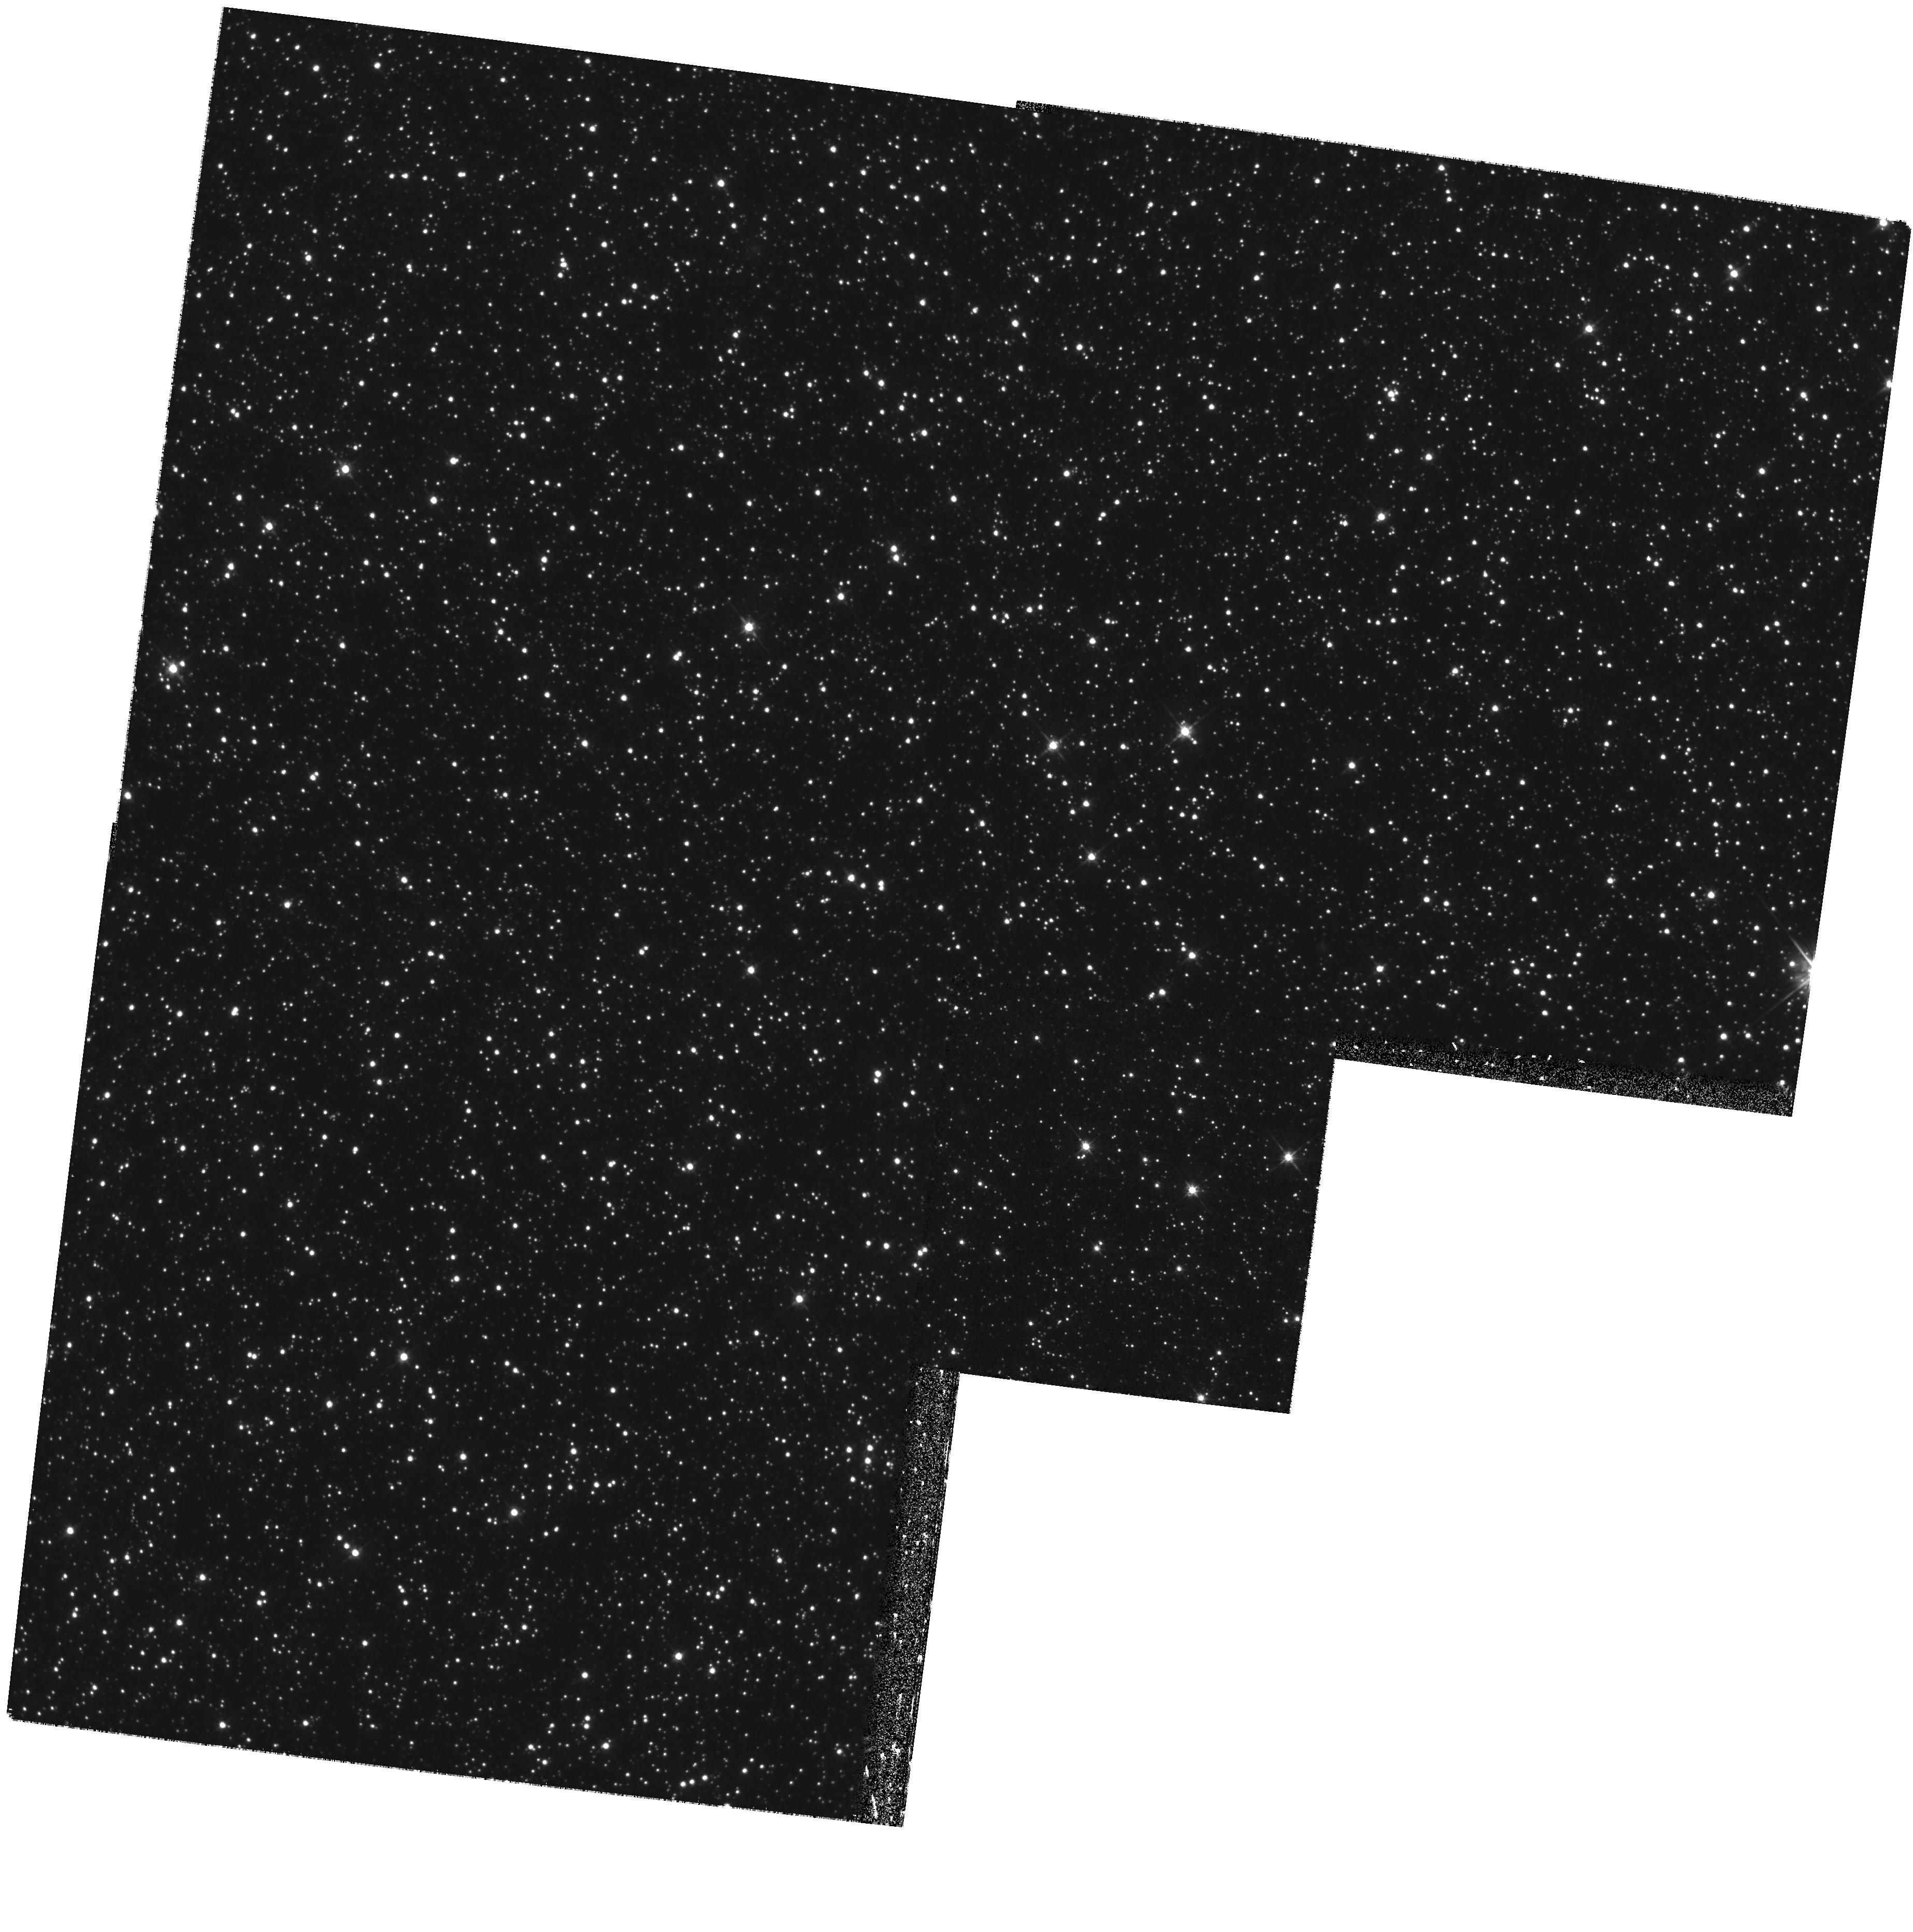
Target: STAR-0506-6944
Instrument: WFPC2/PC
Filter: F555W
Exposure: 26 min
Observation ID: hst_8676_02_wfpc2_pc_f555w_u65002

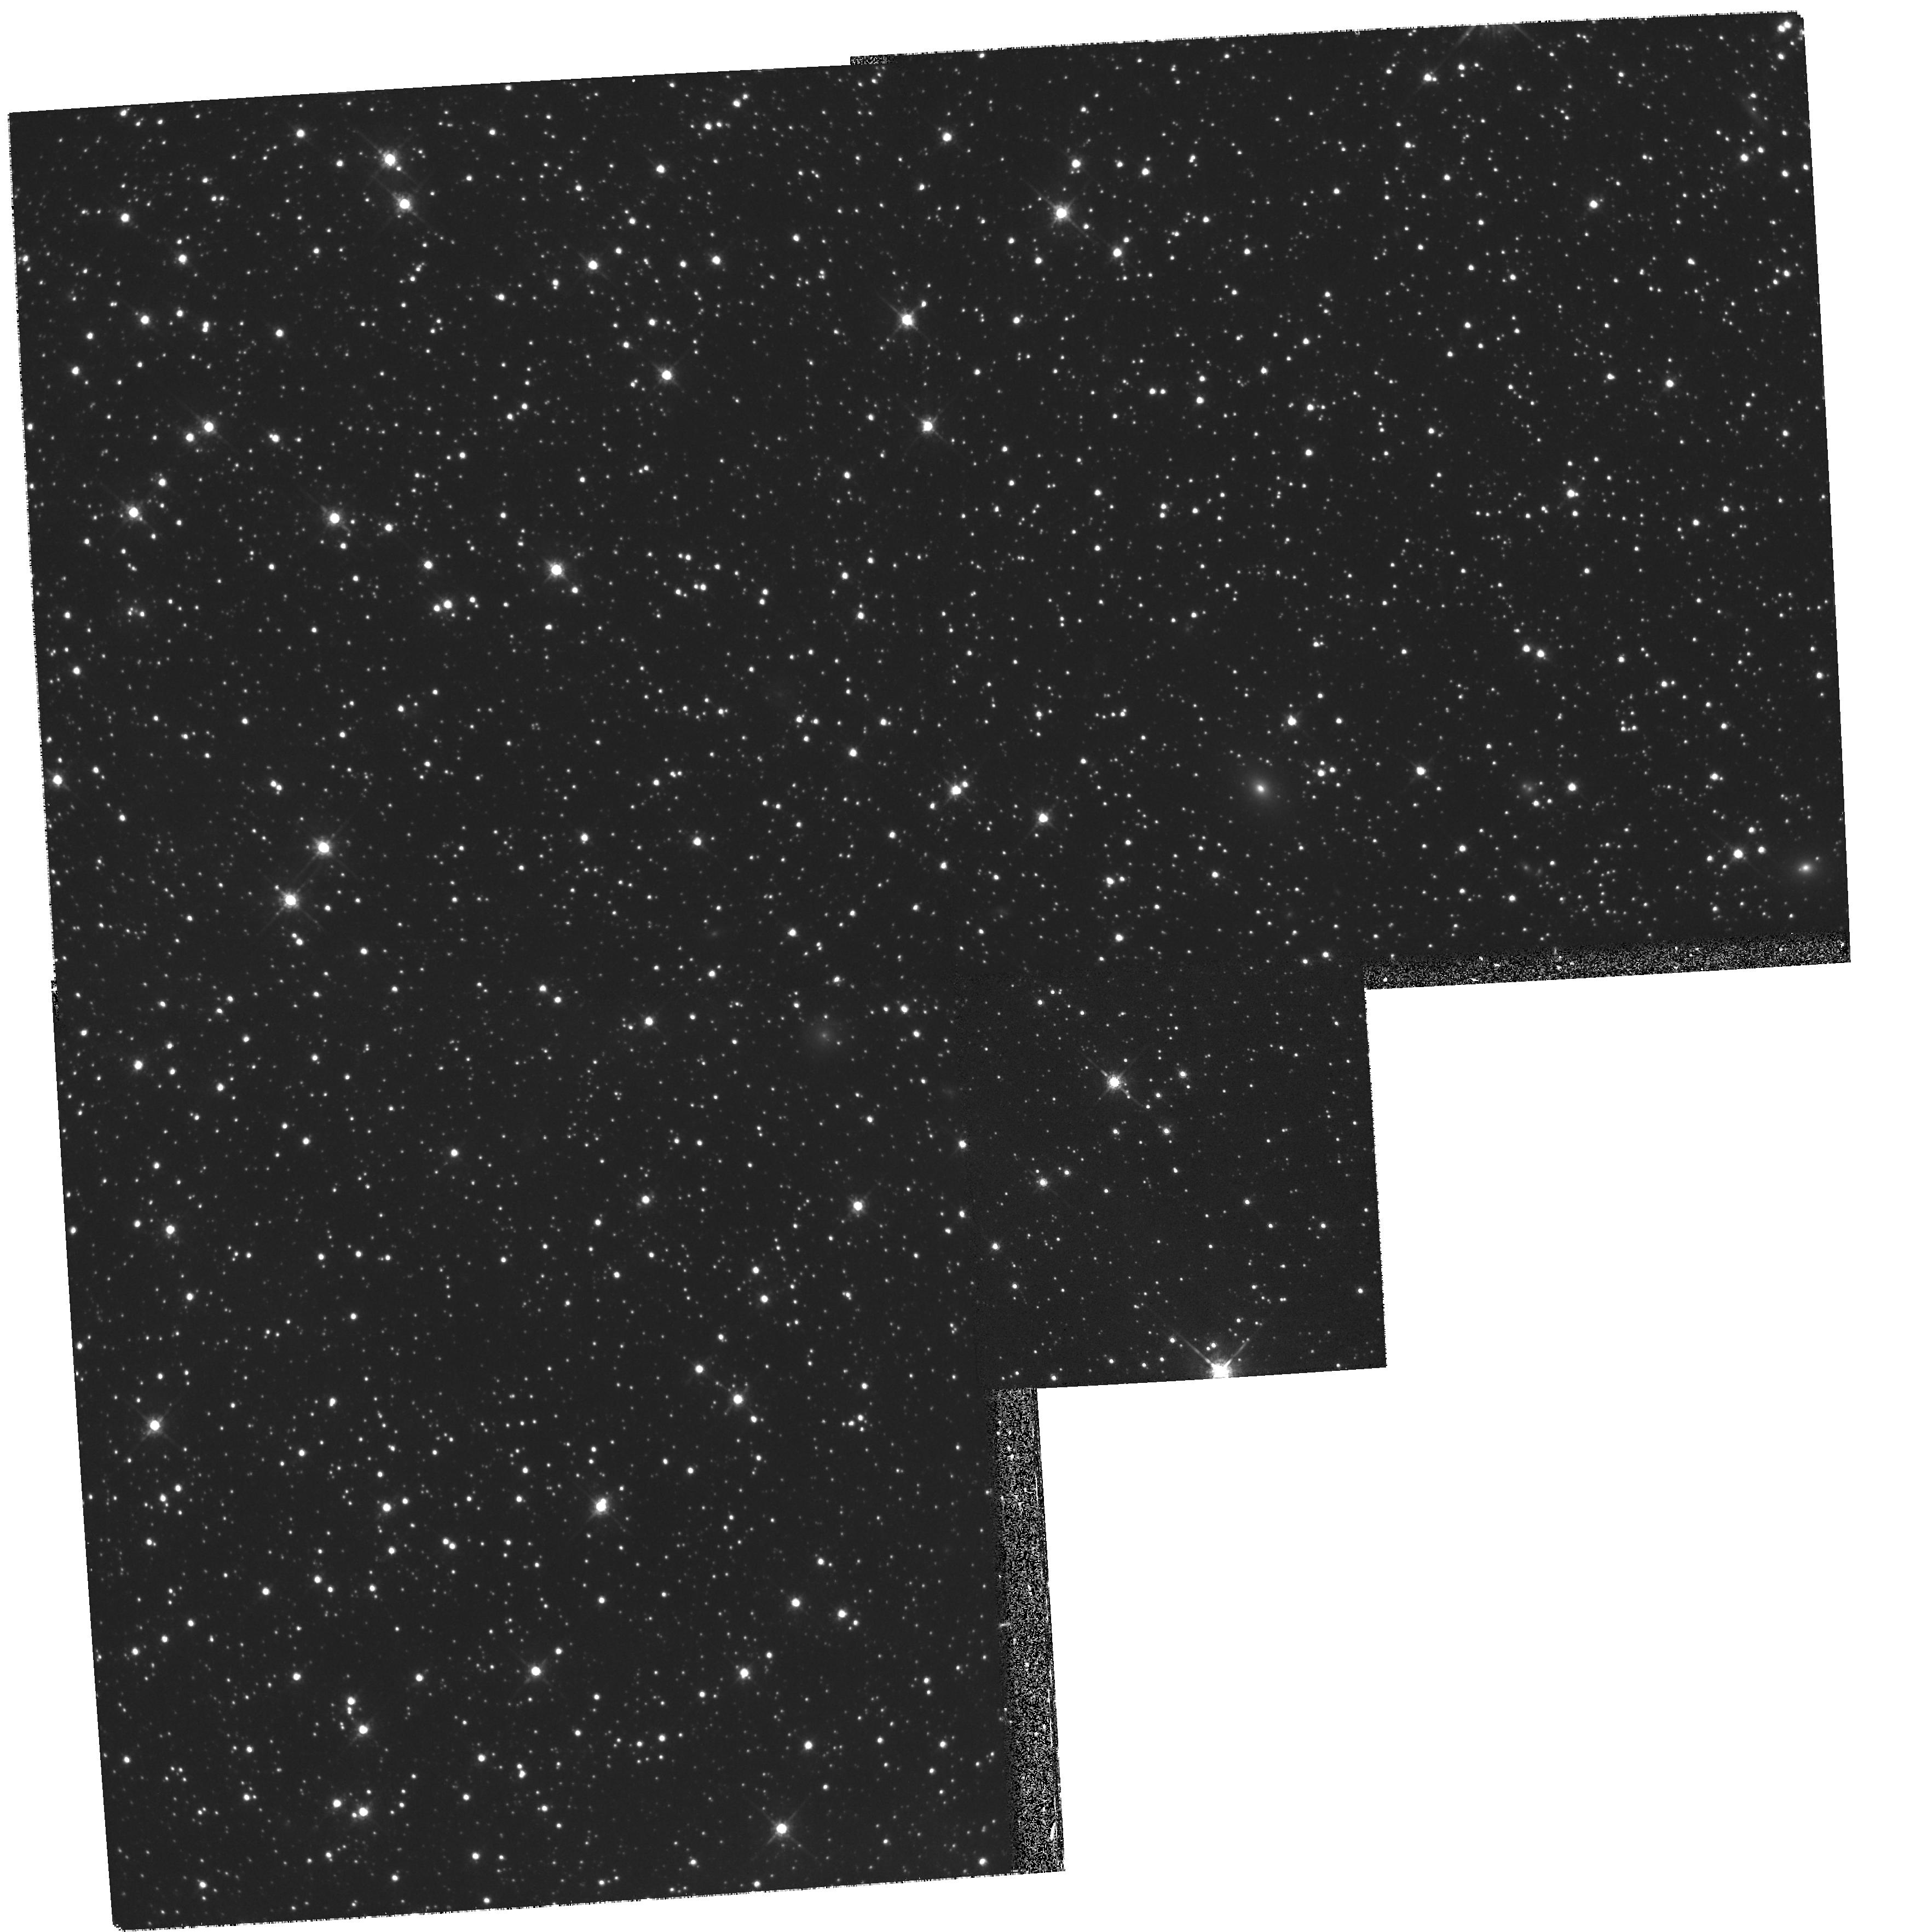
Target: STAR-0457-6928
Instrument: WFPC2/PC
Filter: F675W
Exposure: 26 min
Observation ID: hst_8676_04_wfpc2_pc_f675w_u65004

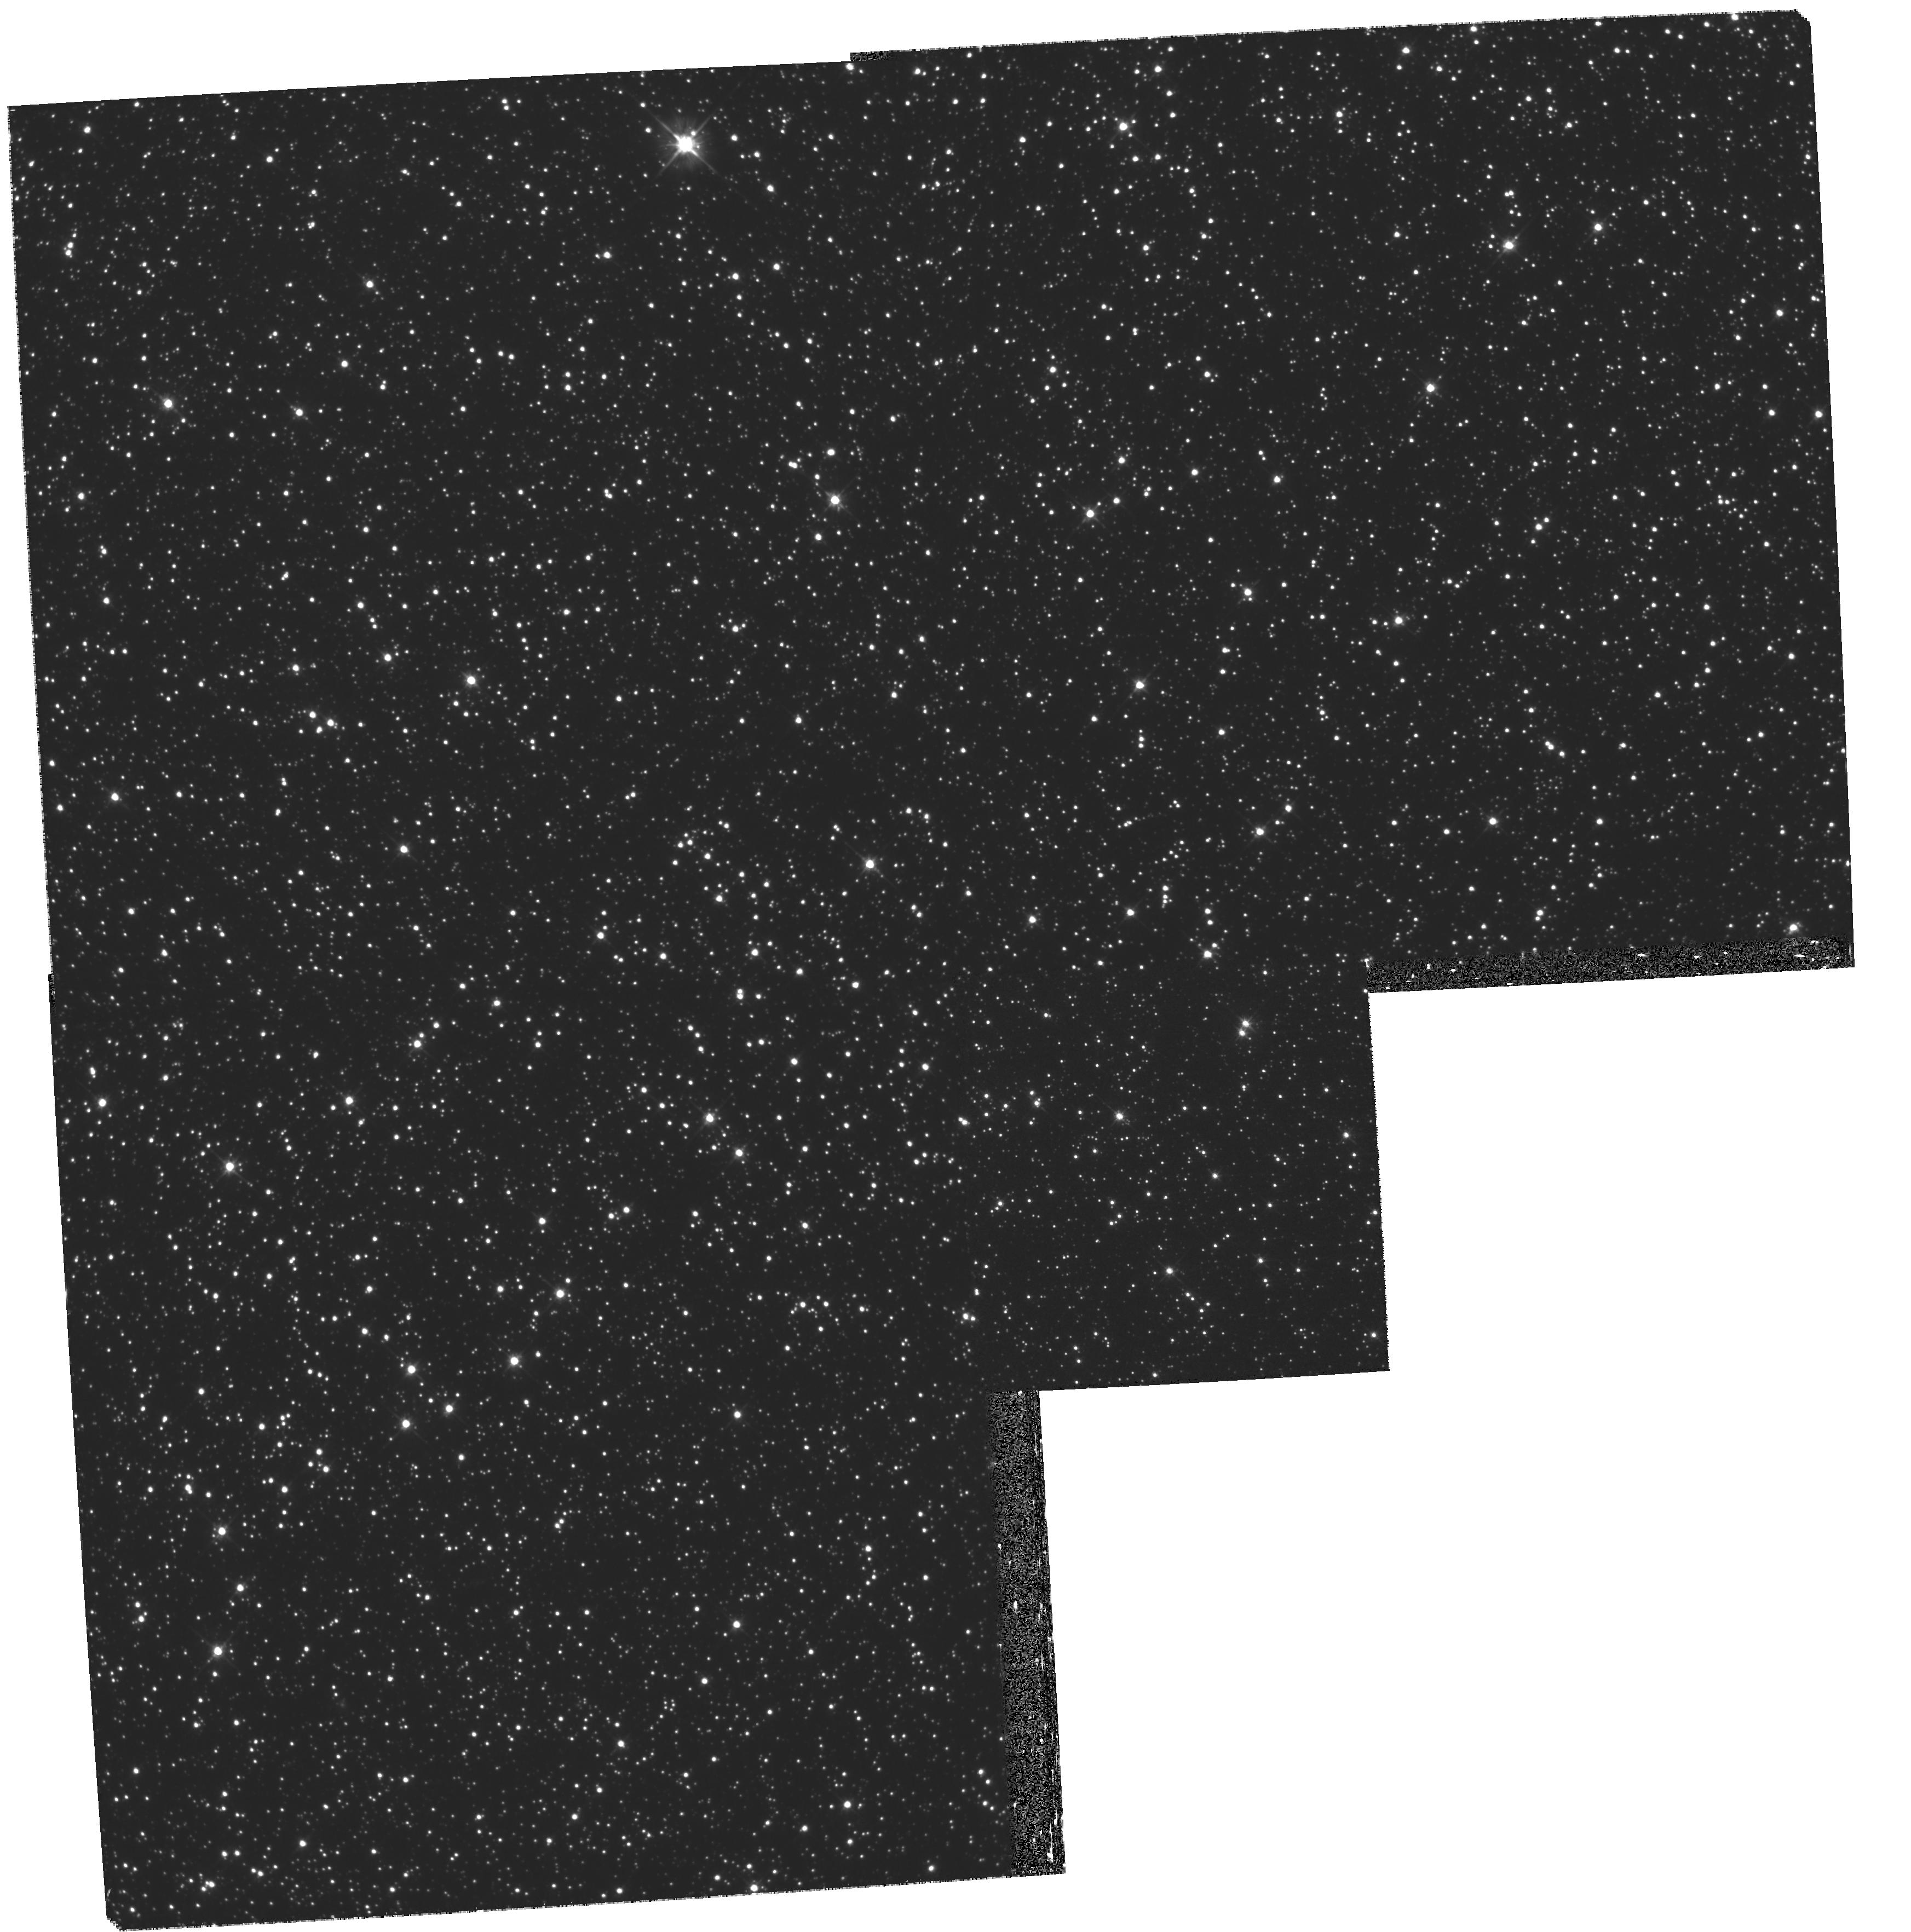
Target: STAR-0506-6920
Instrument: WFPC2/PC
Filter: F555W
Exposure: 43 min
Observation ID: hst_8676_08_wfpc2_pc_f555w_u65008

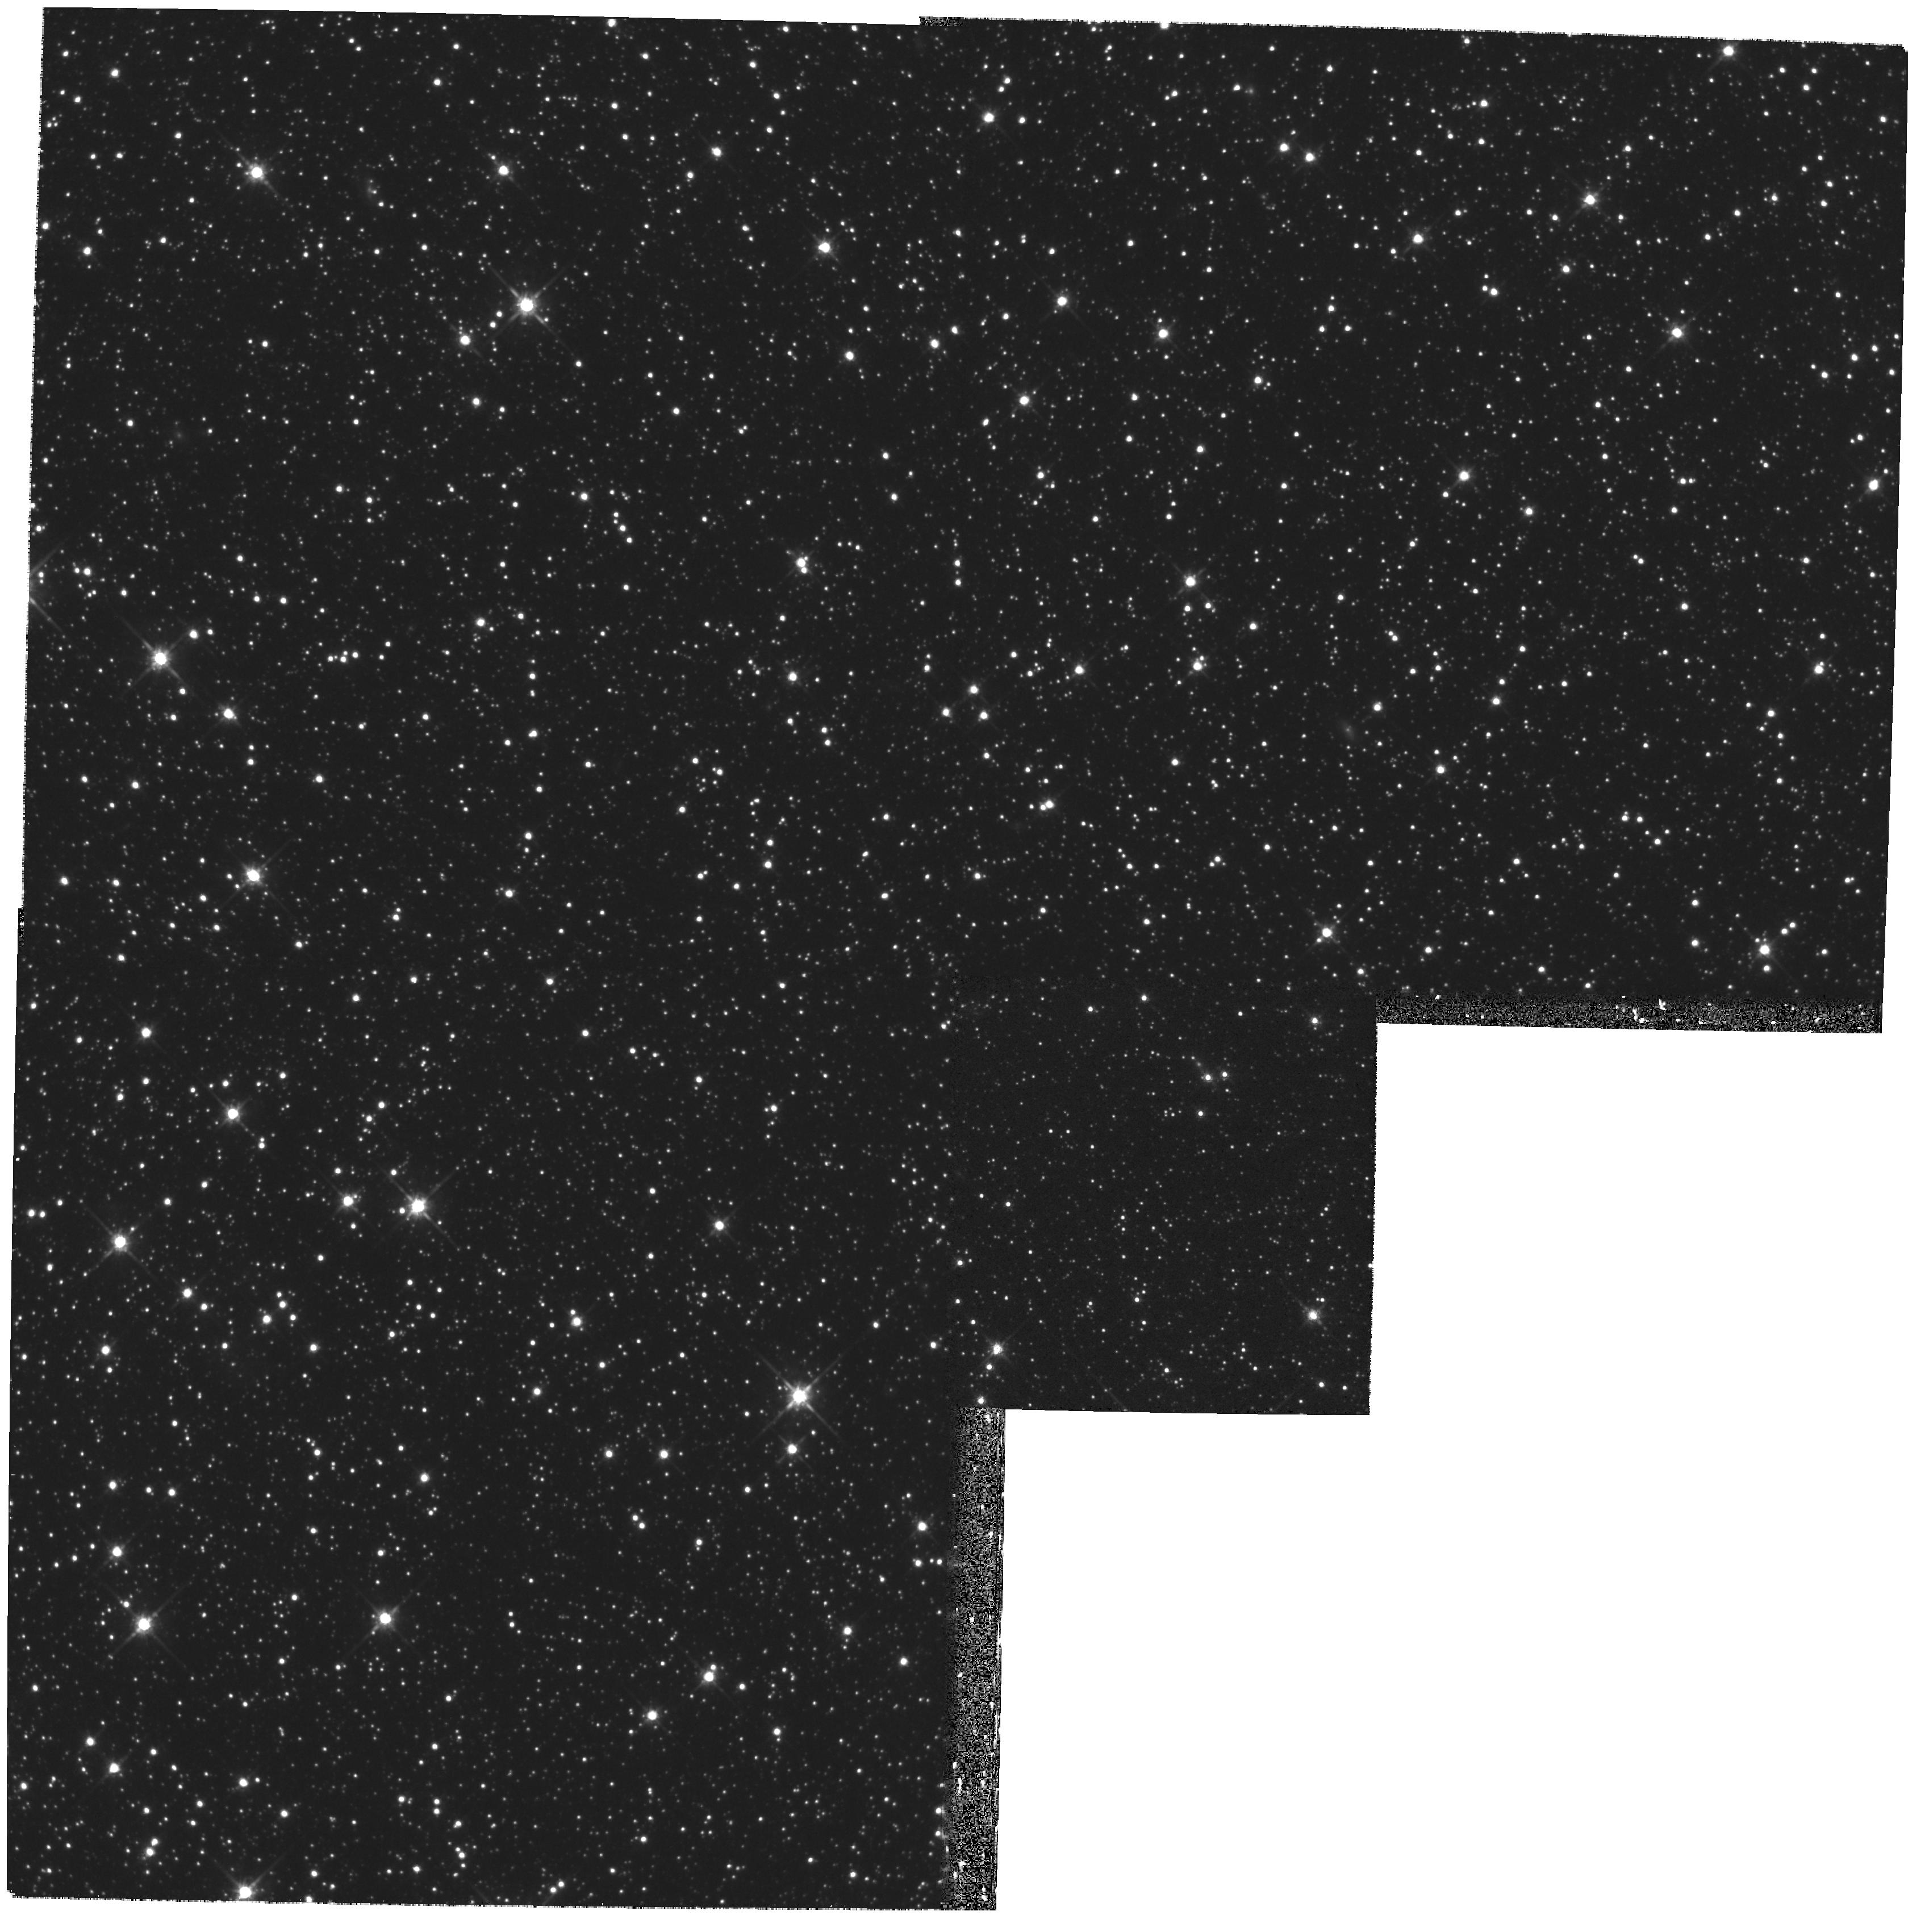
Target: STAR-0524-6849
Instrument: WFPC2/PC
Filter: F814W
Exposure: 26 min
Observation ID: hst_8676_06_wfpc2_pc_f814w_u65006

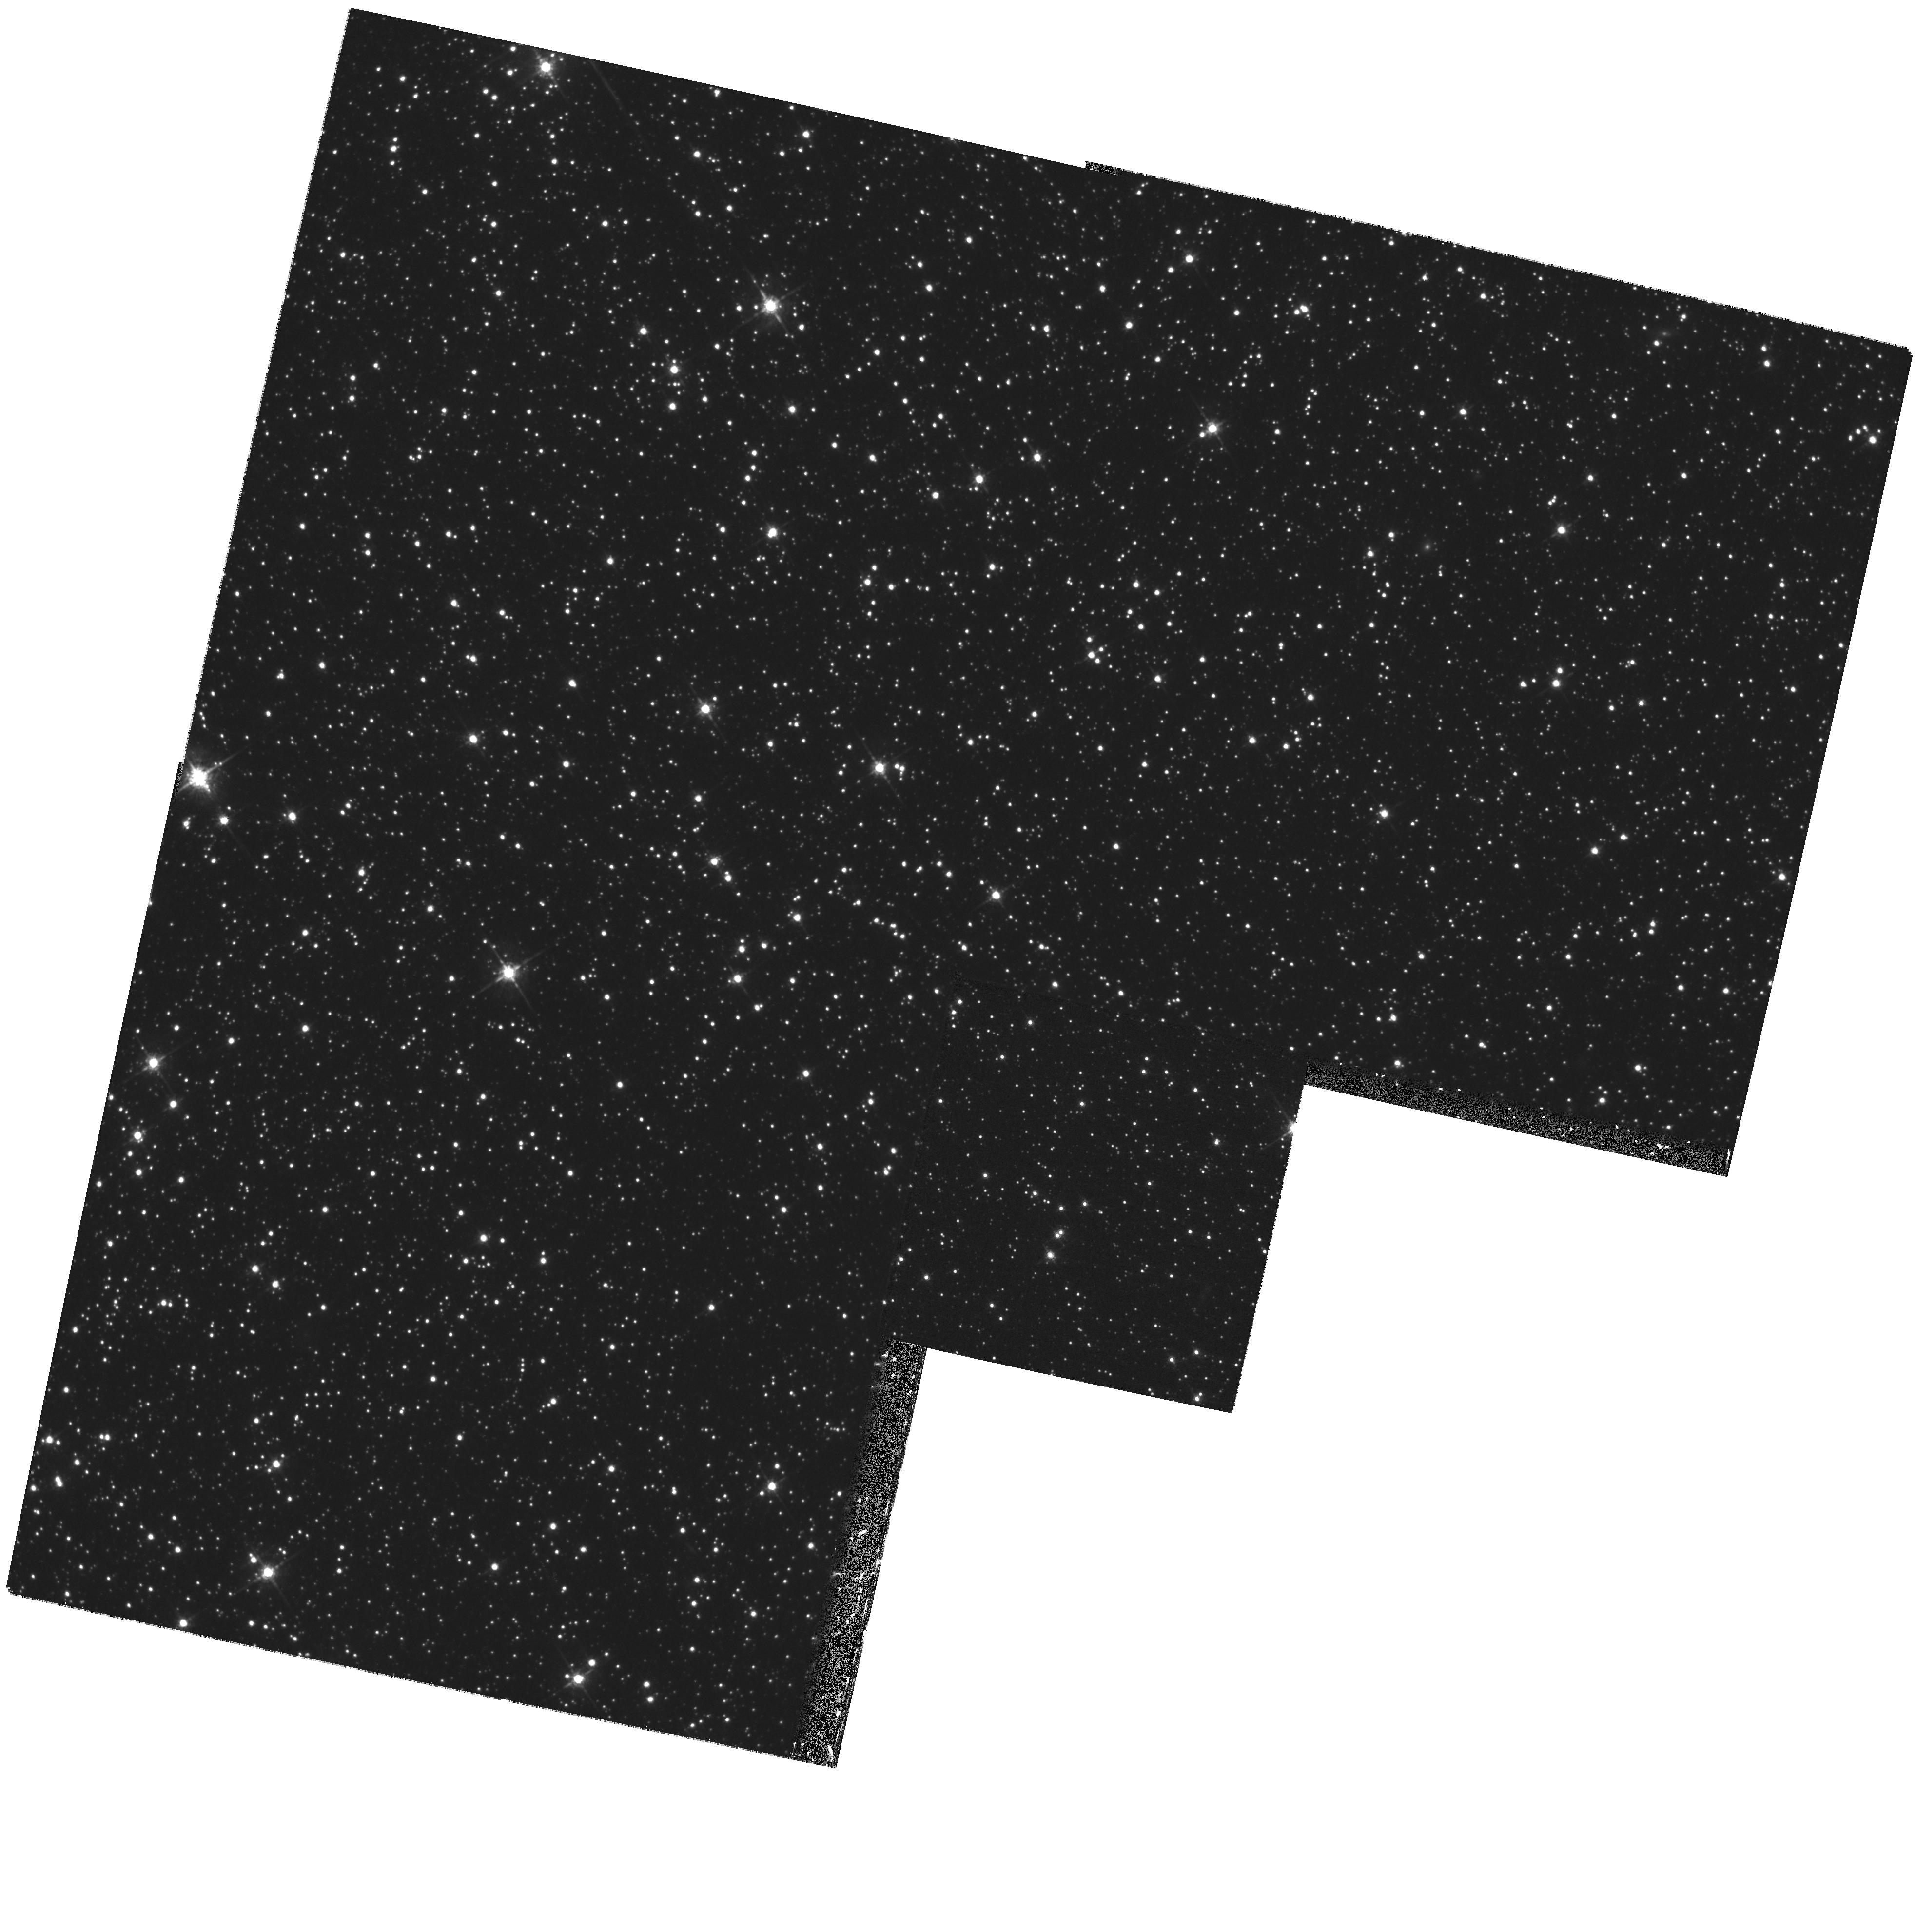
Target: STAR-0545-7109
Instrument: WFPC2/PC
Filter: F675W
Exposure: 26 min
Observation ID: hst_8676_03_wfpc2_pc_f675w_u65003

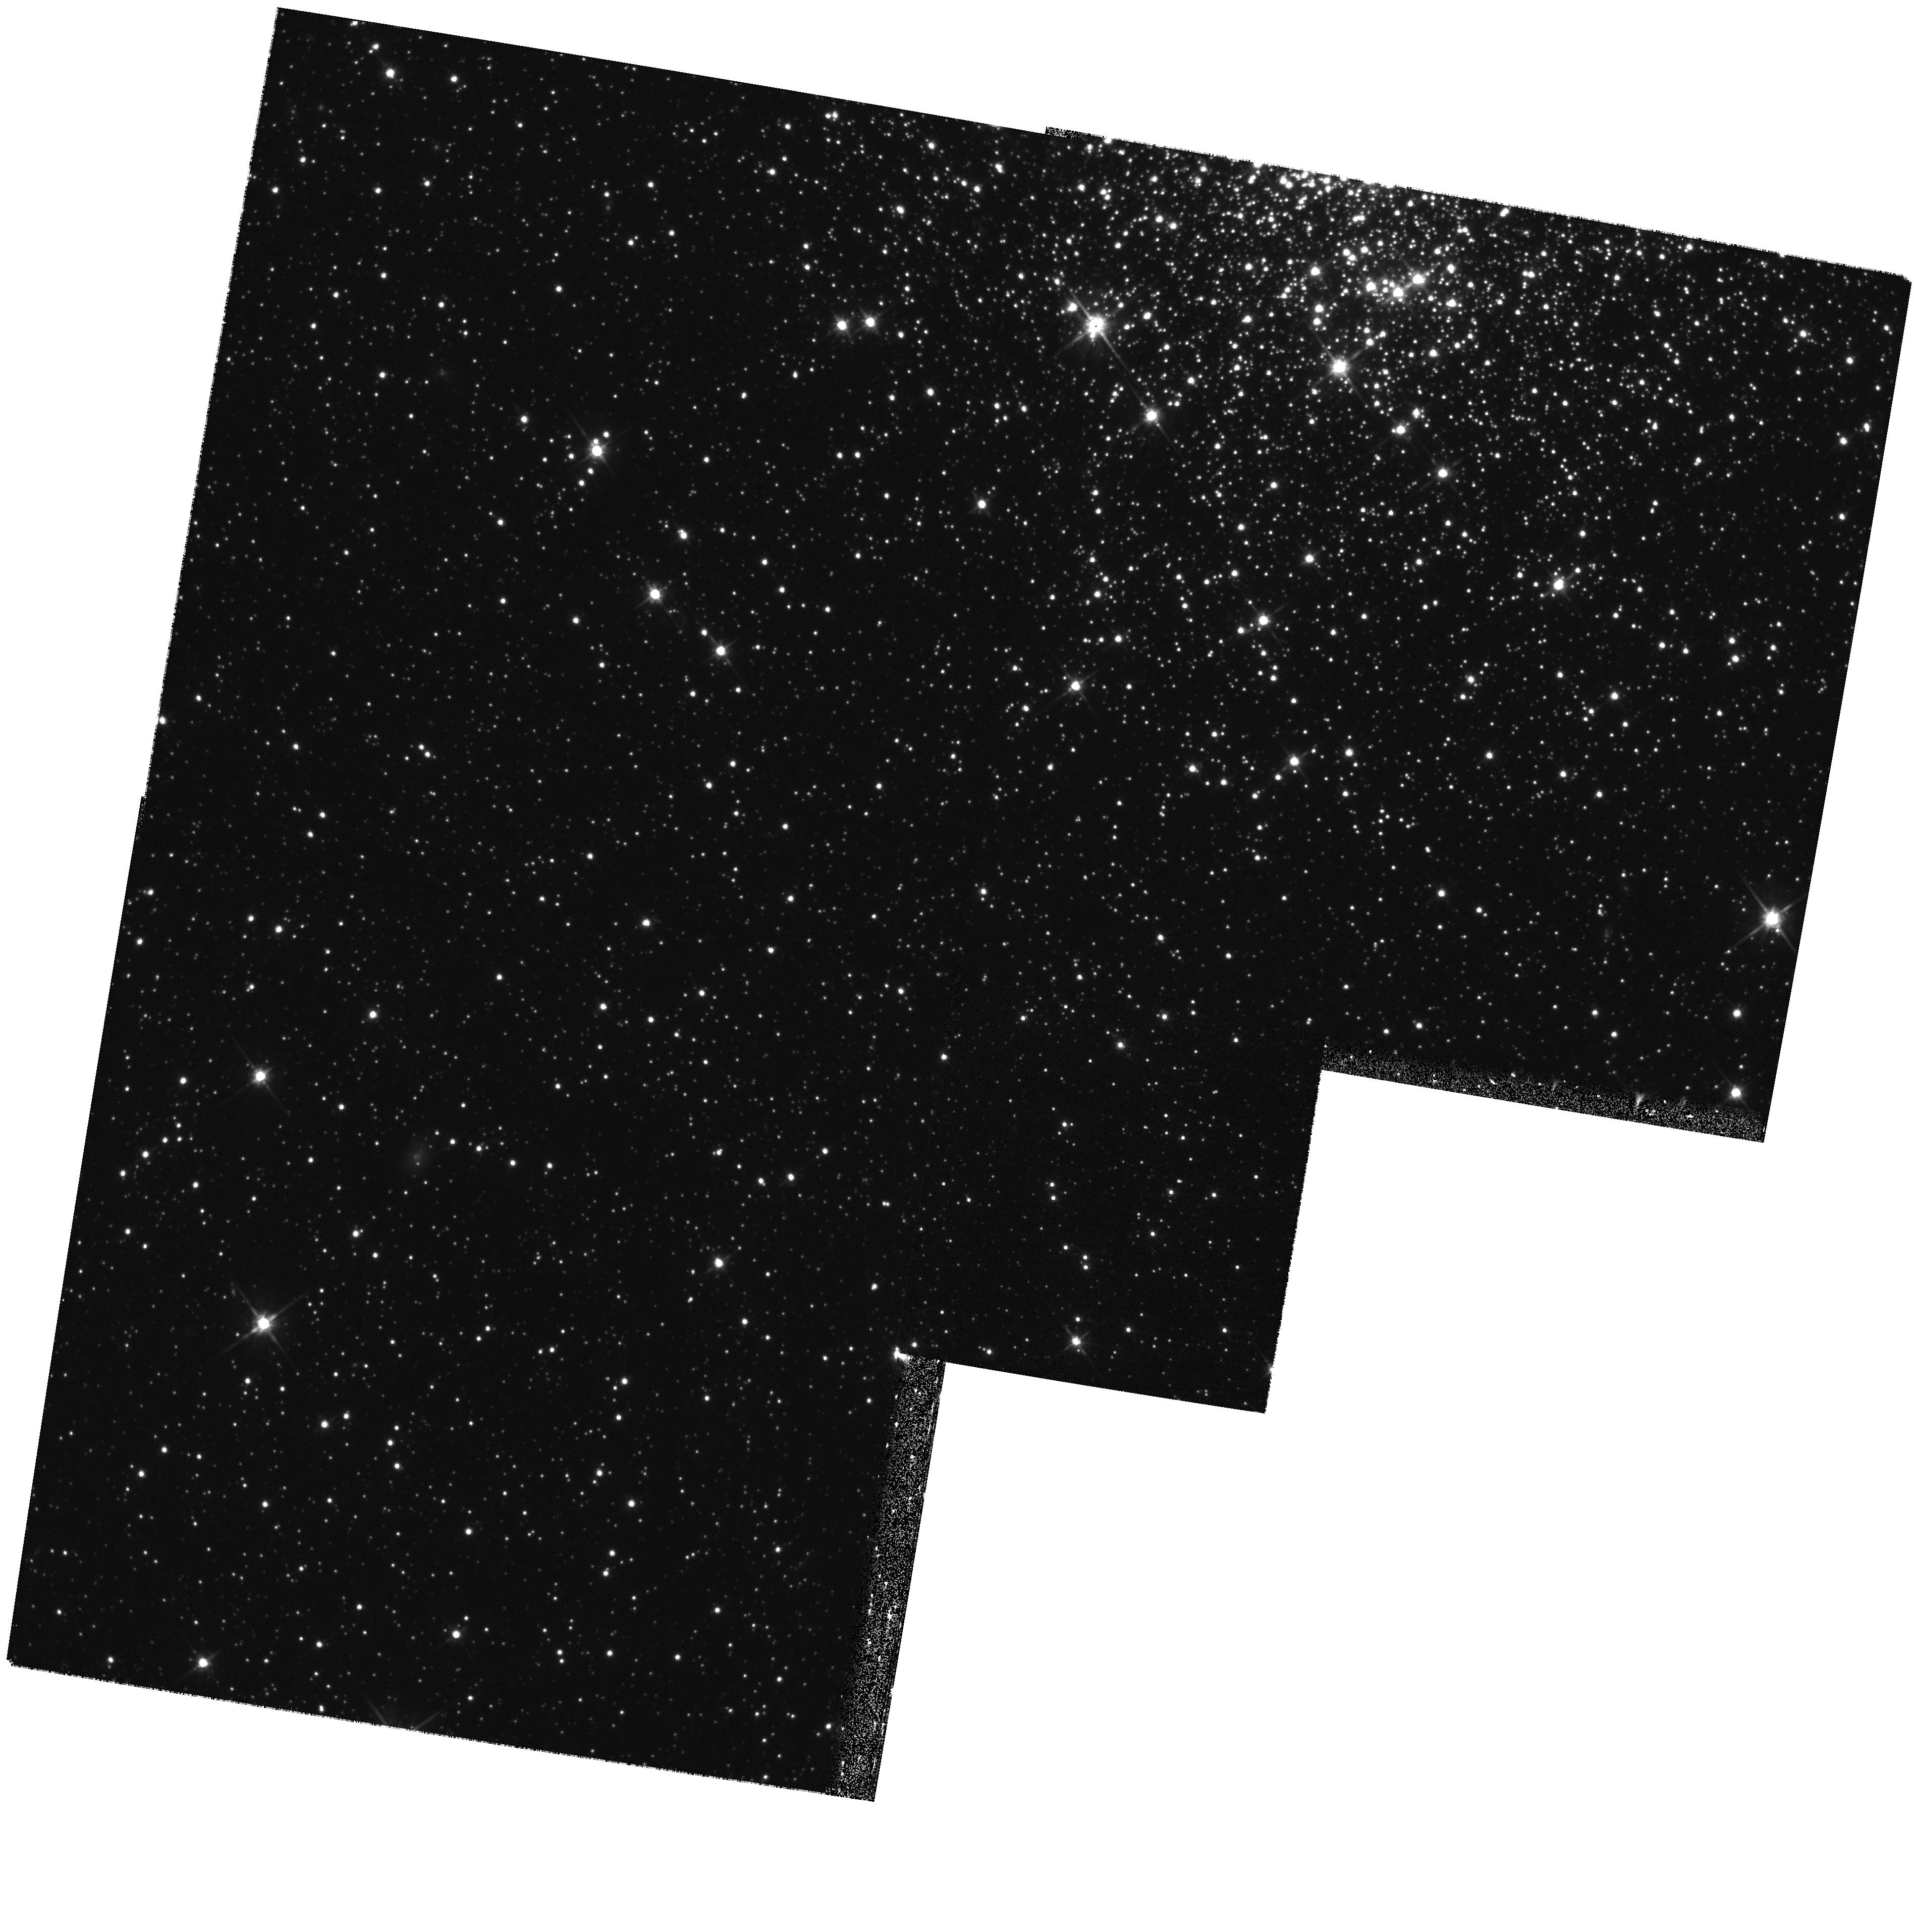
Target: STAR-0502-6801
Instrument: WFPC2/PC
Filter: F814W
Exposure: 26 min
Observation ID: hst_8676_01_wfpc2_pc_f814w_u65001

Halo Microlens Source Systems and their Backgrounds and Reddening (PI: Cook, Kem)

The MACHO project is about to release 5.7 years of LMC data revealing ~ 20 candidate microlensing events, and suggesting the existence of dark objects in the Galactic halo. We propose to obtain medium-deep broadband images of 8 of the new candidate source stars. This will allow us to determine a) which star was actually lensed, b) the amount of crowding in our ground-based frames, c) if the stars are normal in the CMD, and d) if they lie preferentially at the back of the LMC. This provides a clear test for microlensing by halo objects.